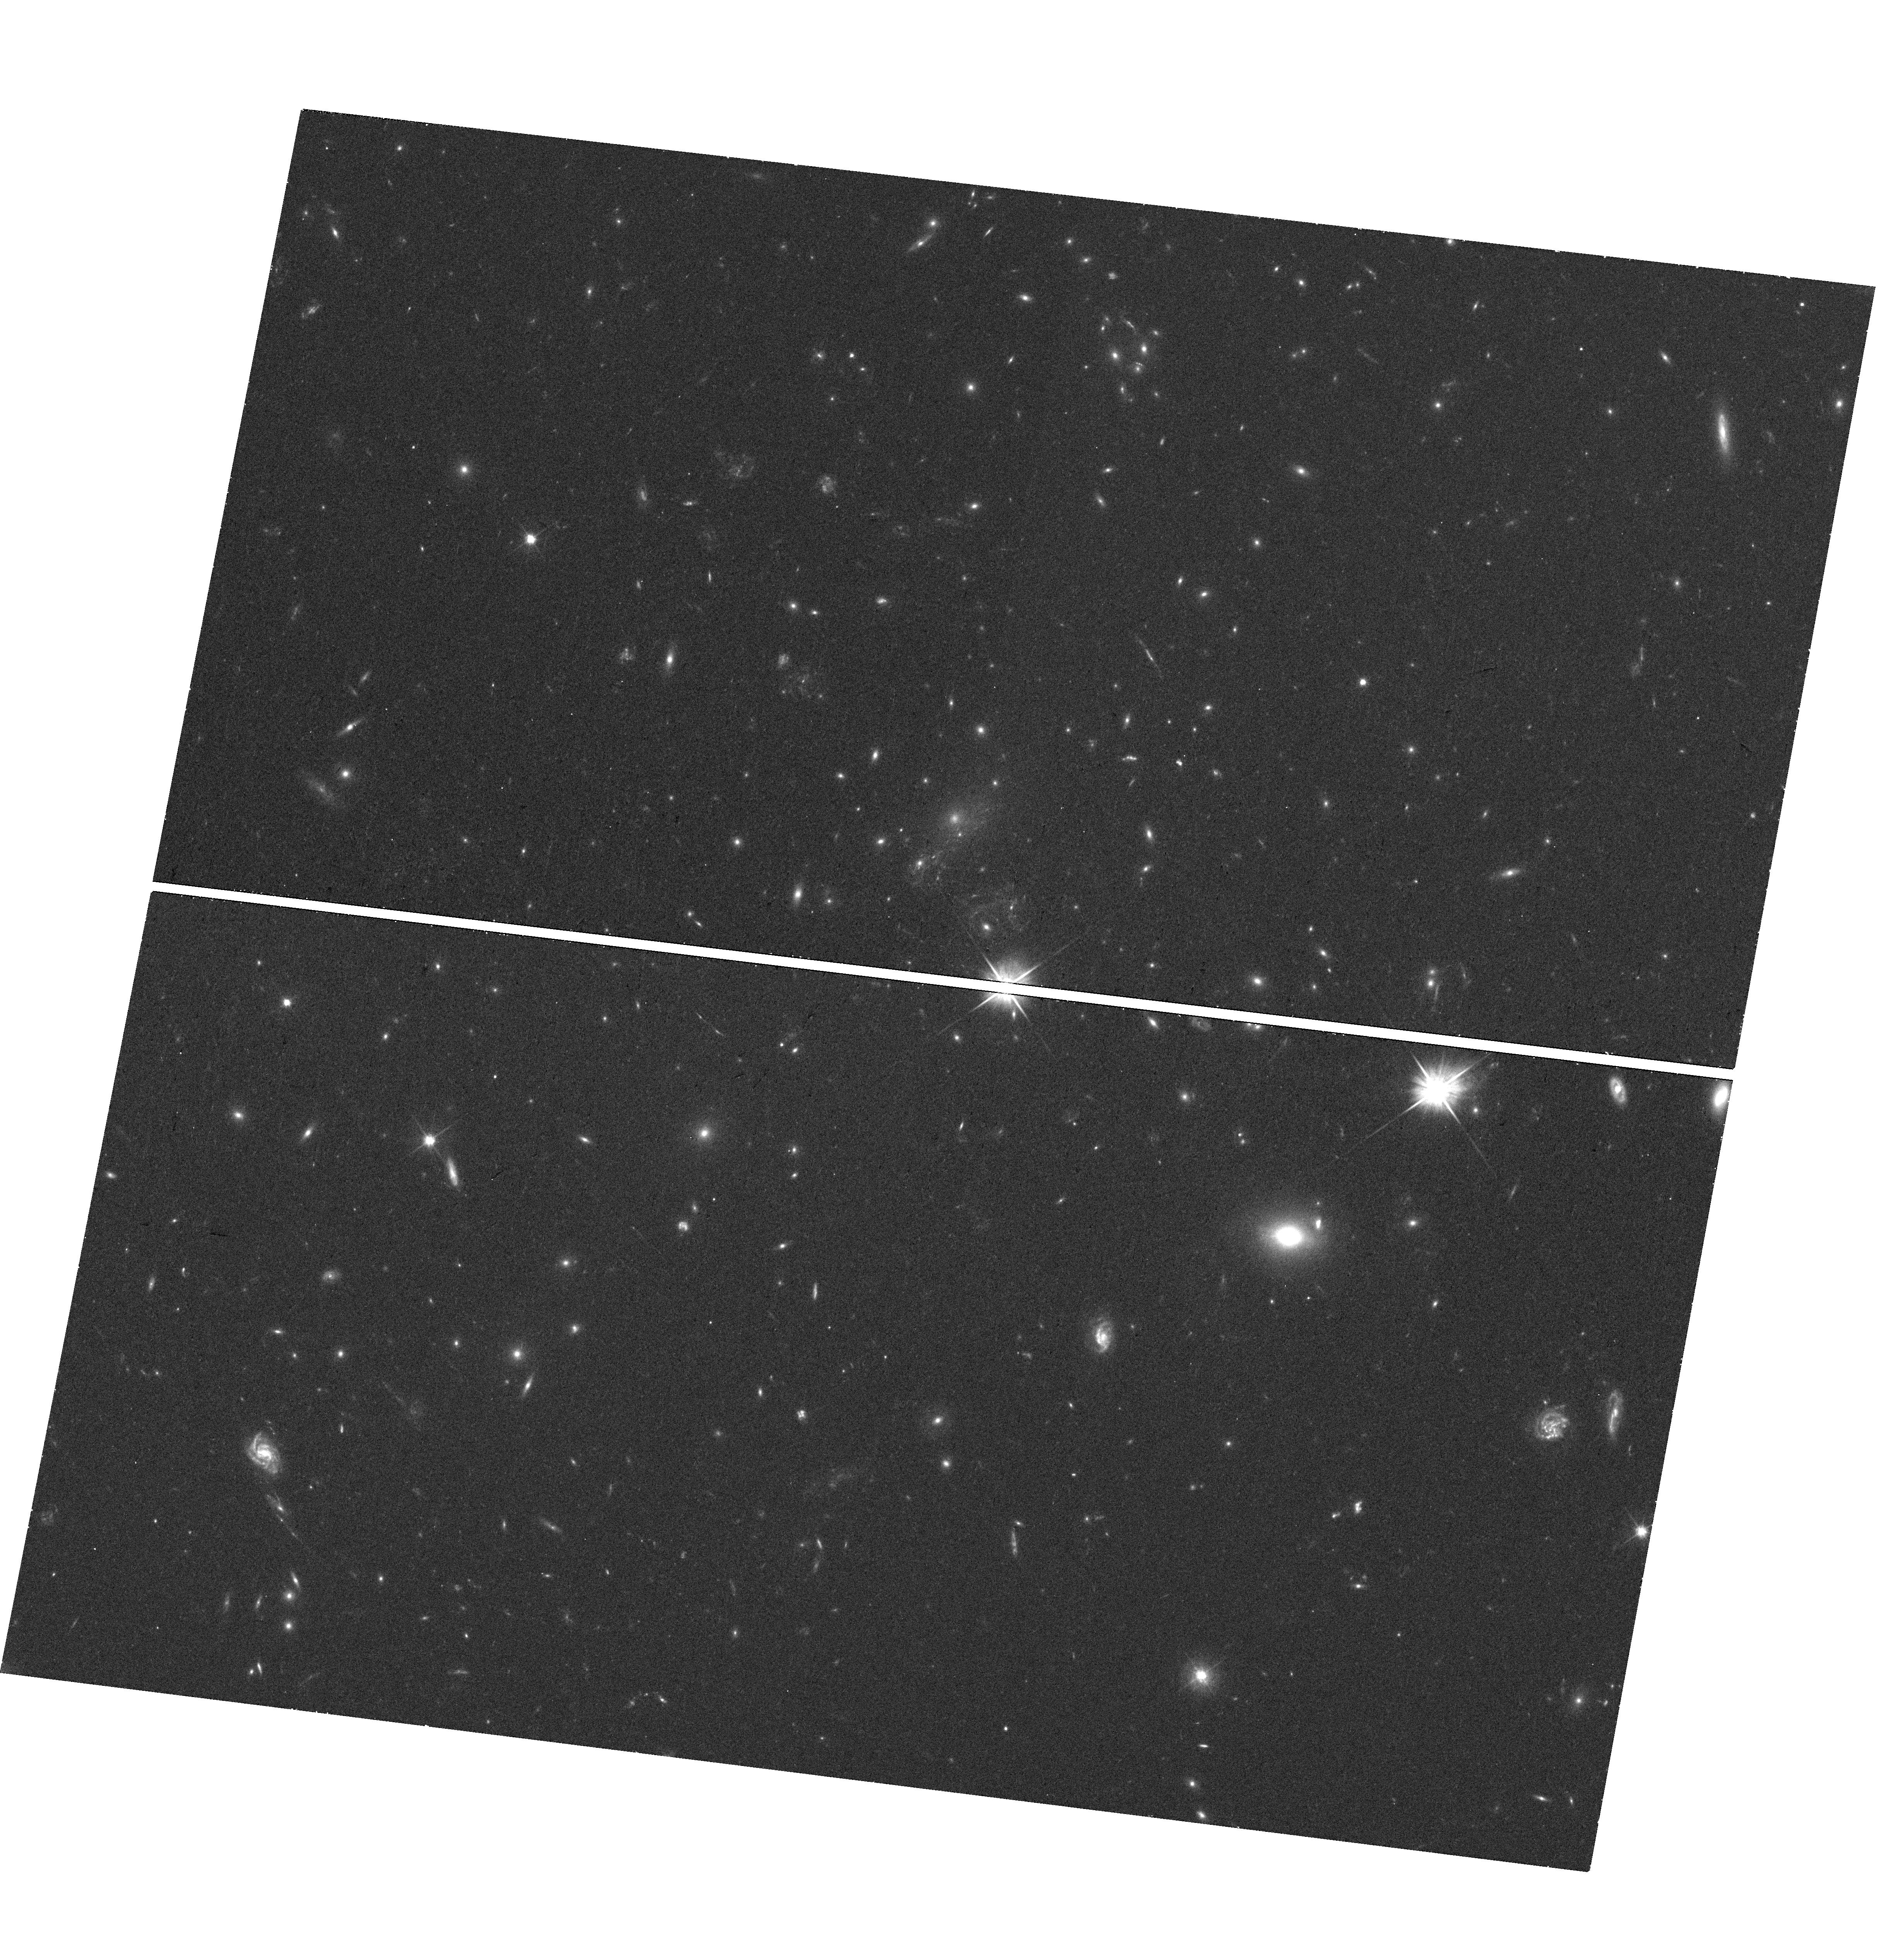
Target: POSSIBLESTARCOUNTERIMAGE
Instrument: WFC3/UVIS
Filter: F606W
Exposure: 18 min
Observation ID: hst_14922_01_wfc3_uvis_f606w_idet01

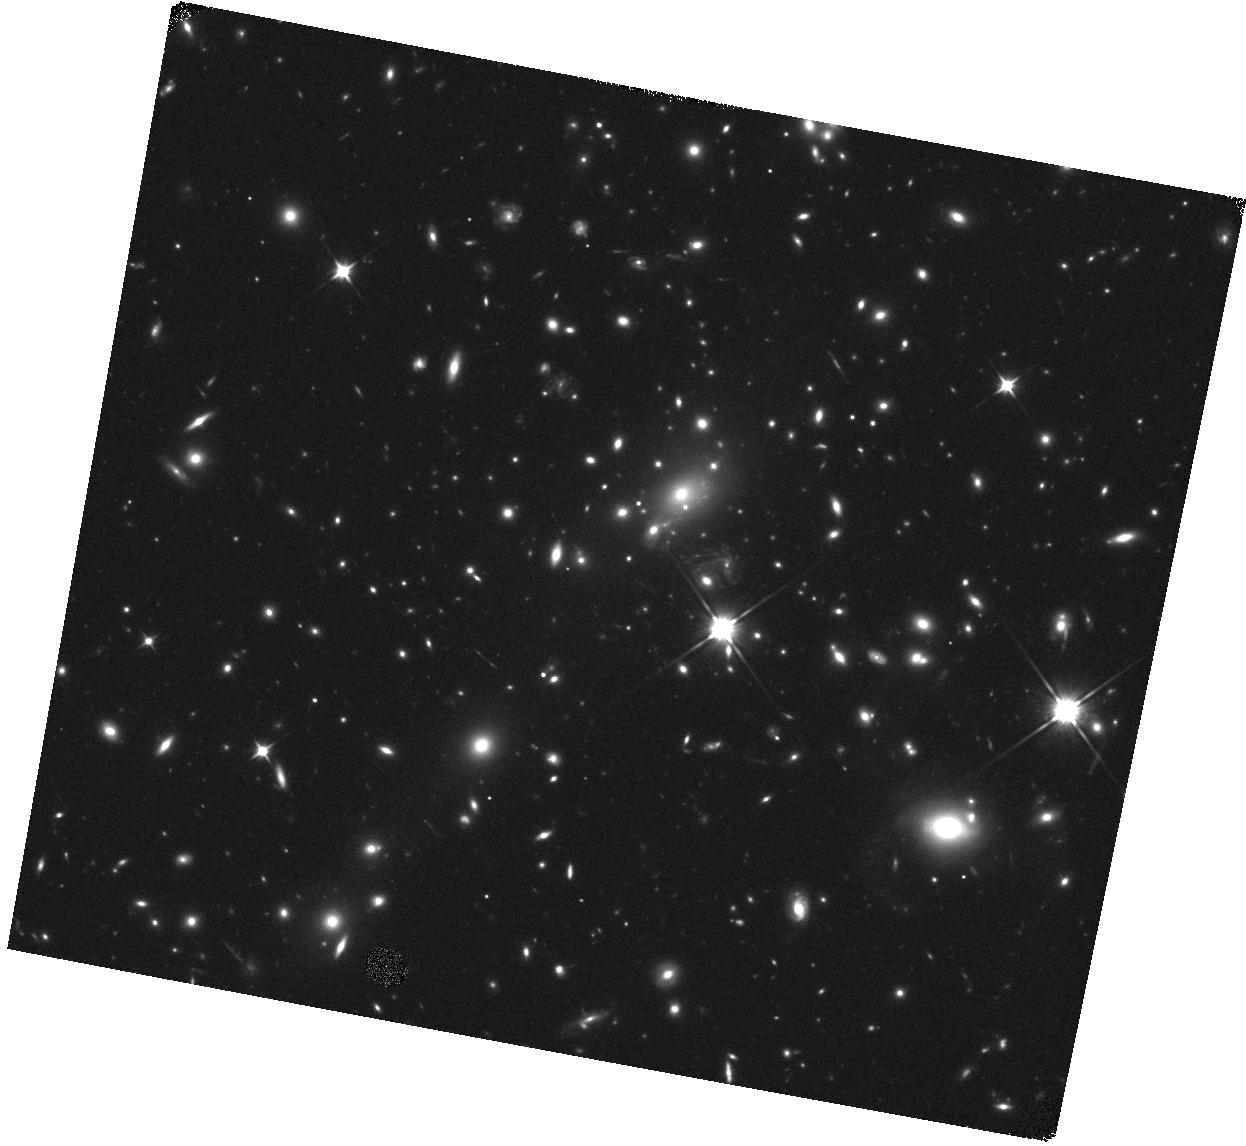
Target: POSSIBLESTARCOUNTERIMAGE
Instrument: WFC3/IR
Filter: F110W
Exposure: 18 min
Observation ID: hst_14922_01_wfc3_ir_f110w_idet01

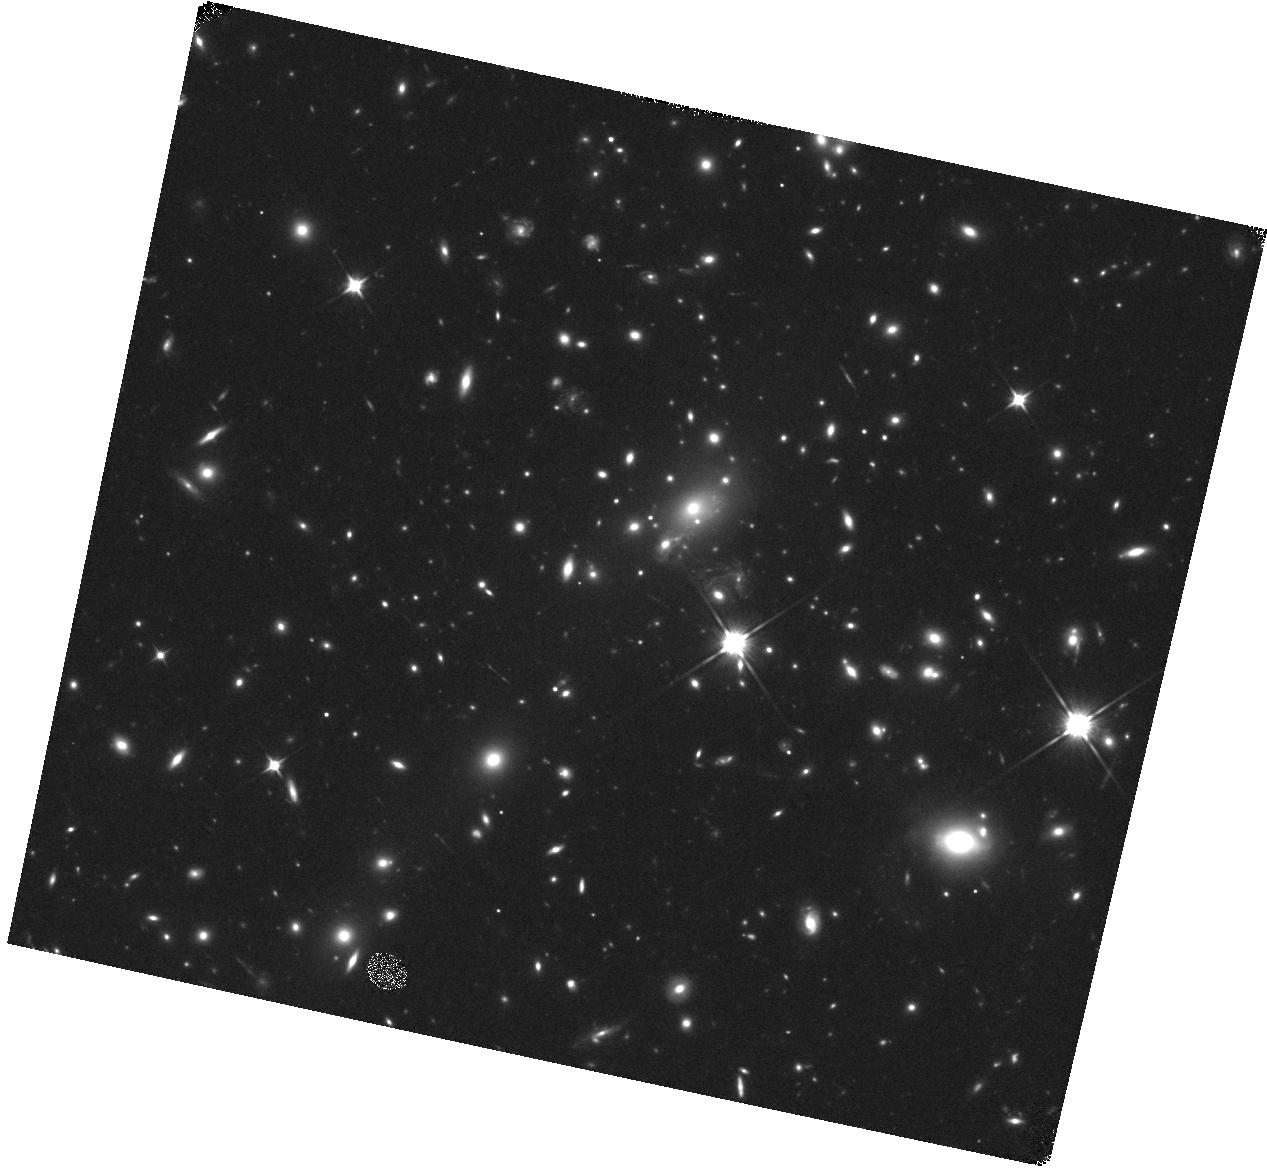
Target: POSSIBLESTARCOUNTERIMAGE
Instrument: WFC3/IR
Filter: F110W
Exposure: 18 min
Observation ID: hst_14922_04_wfc3_ir_f110w_idet04

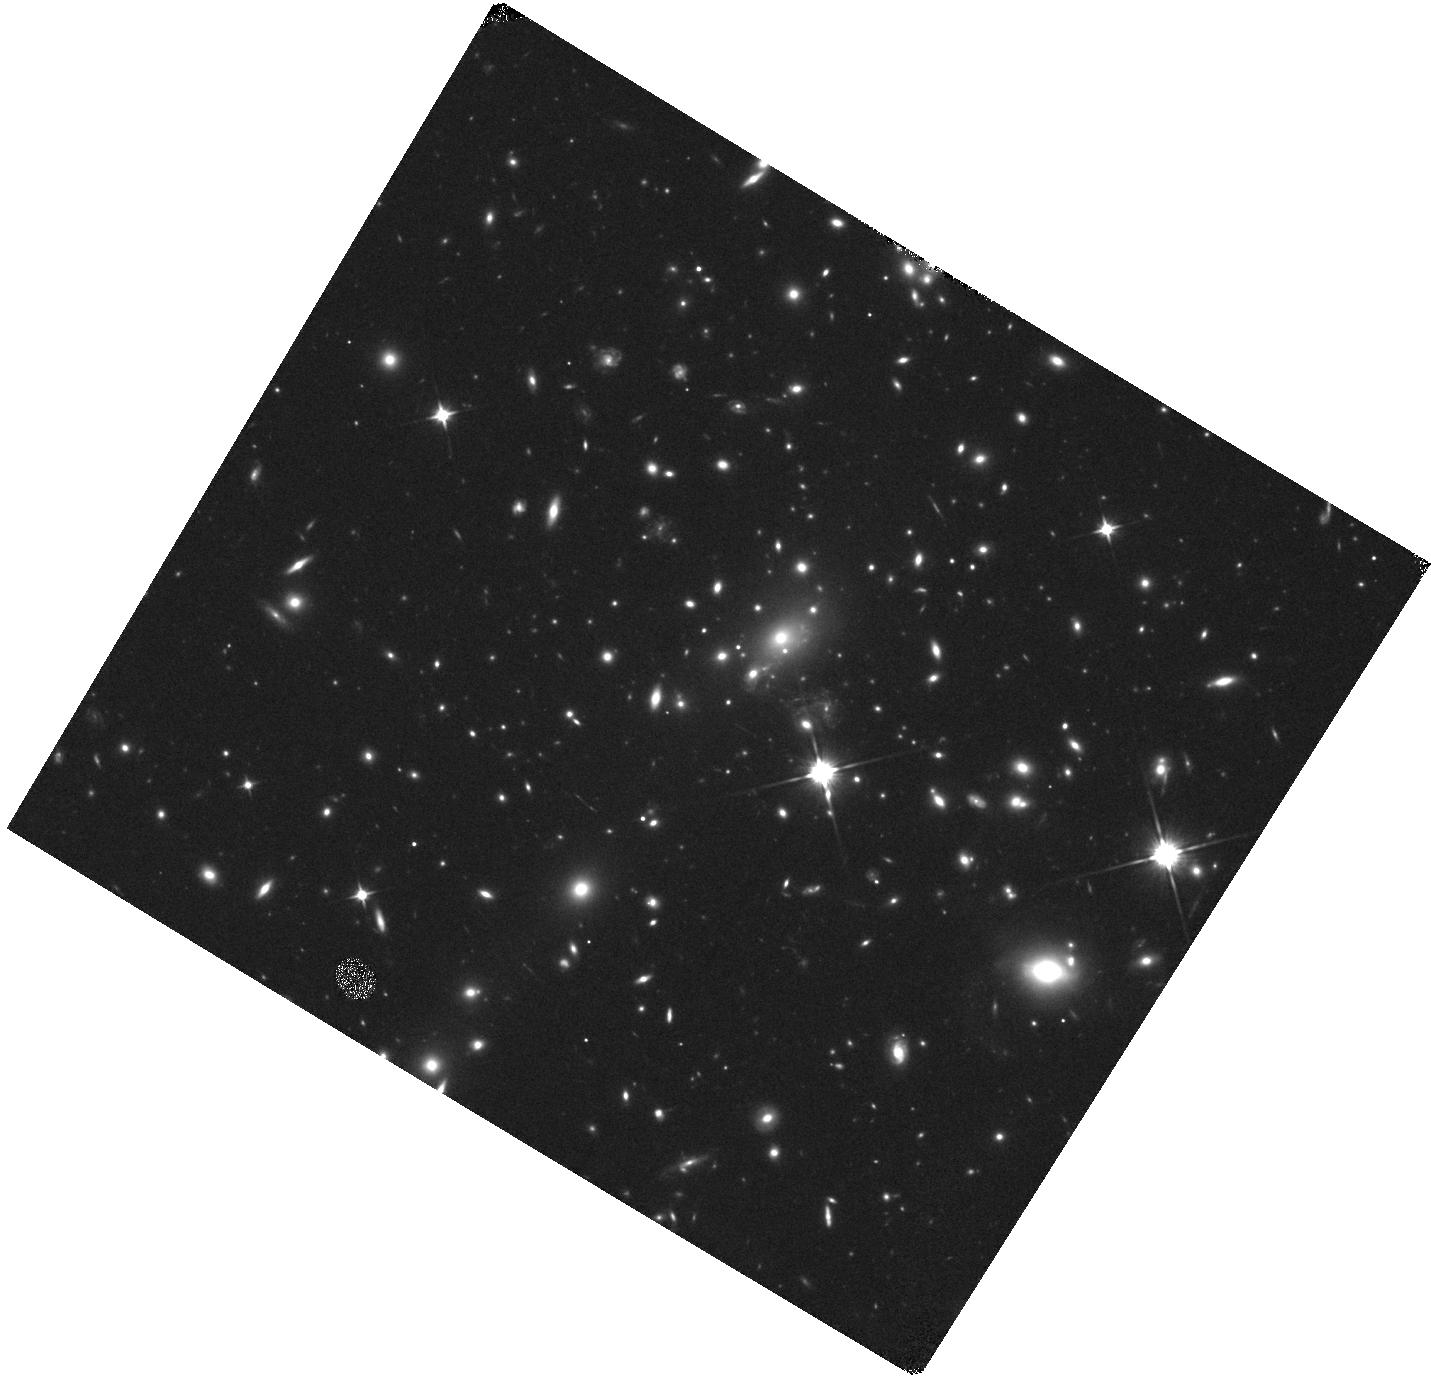
Target: POSSIBLESTARCOUNTERIMAGE
Instrument: WFC3/IR
Filter: F110W
Exposure: 18 min
Observation ID: hst_14922_05_wfc3_ir_f110w_idet05

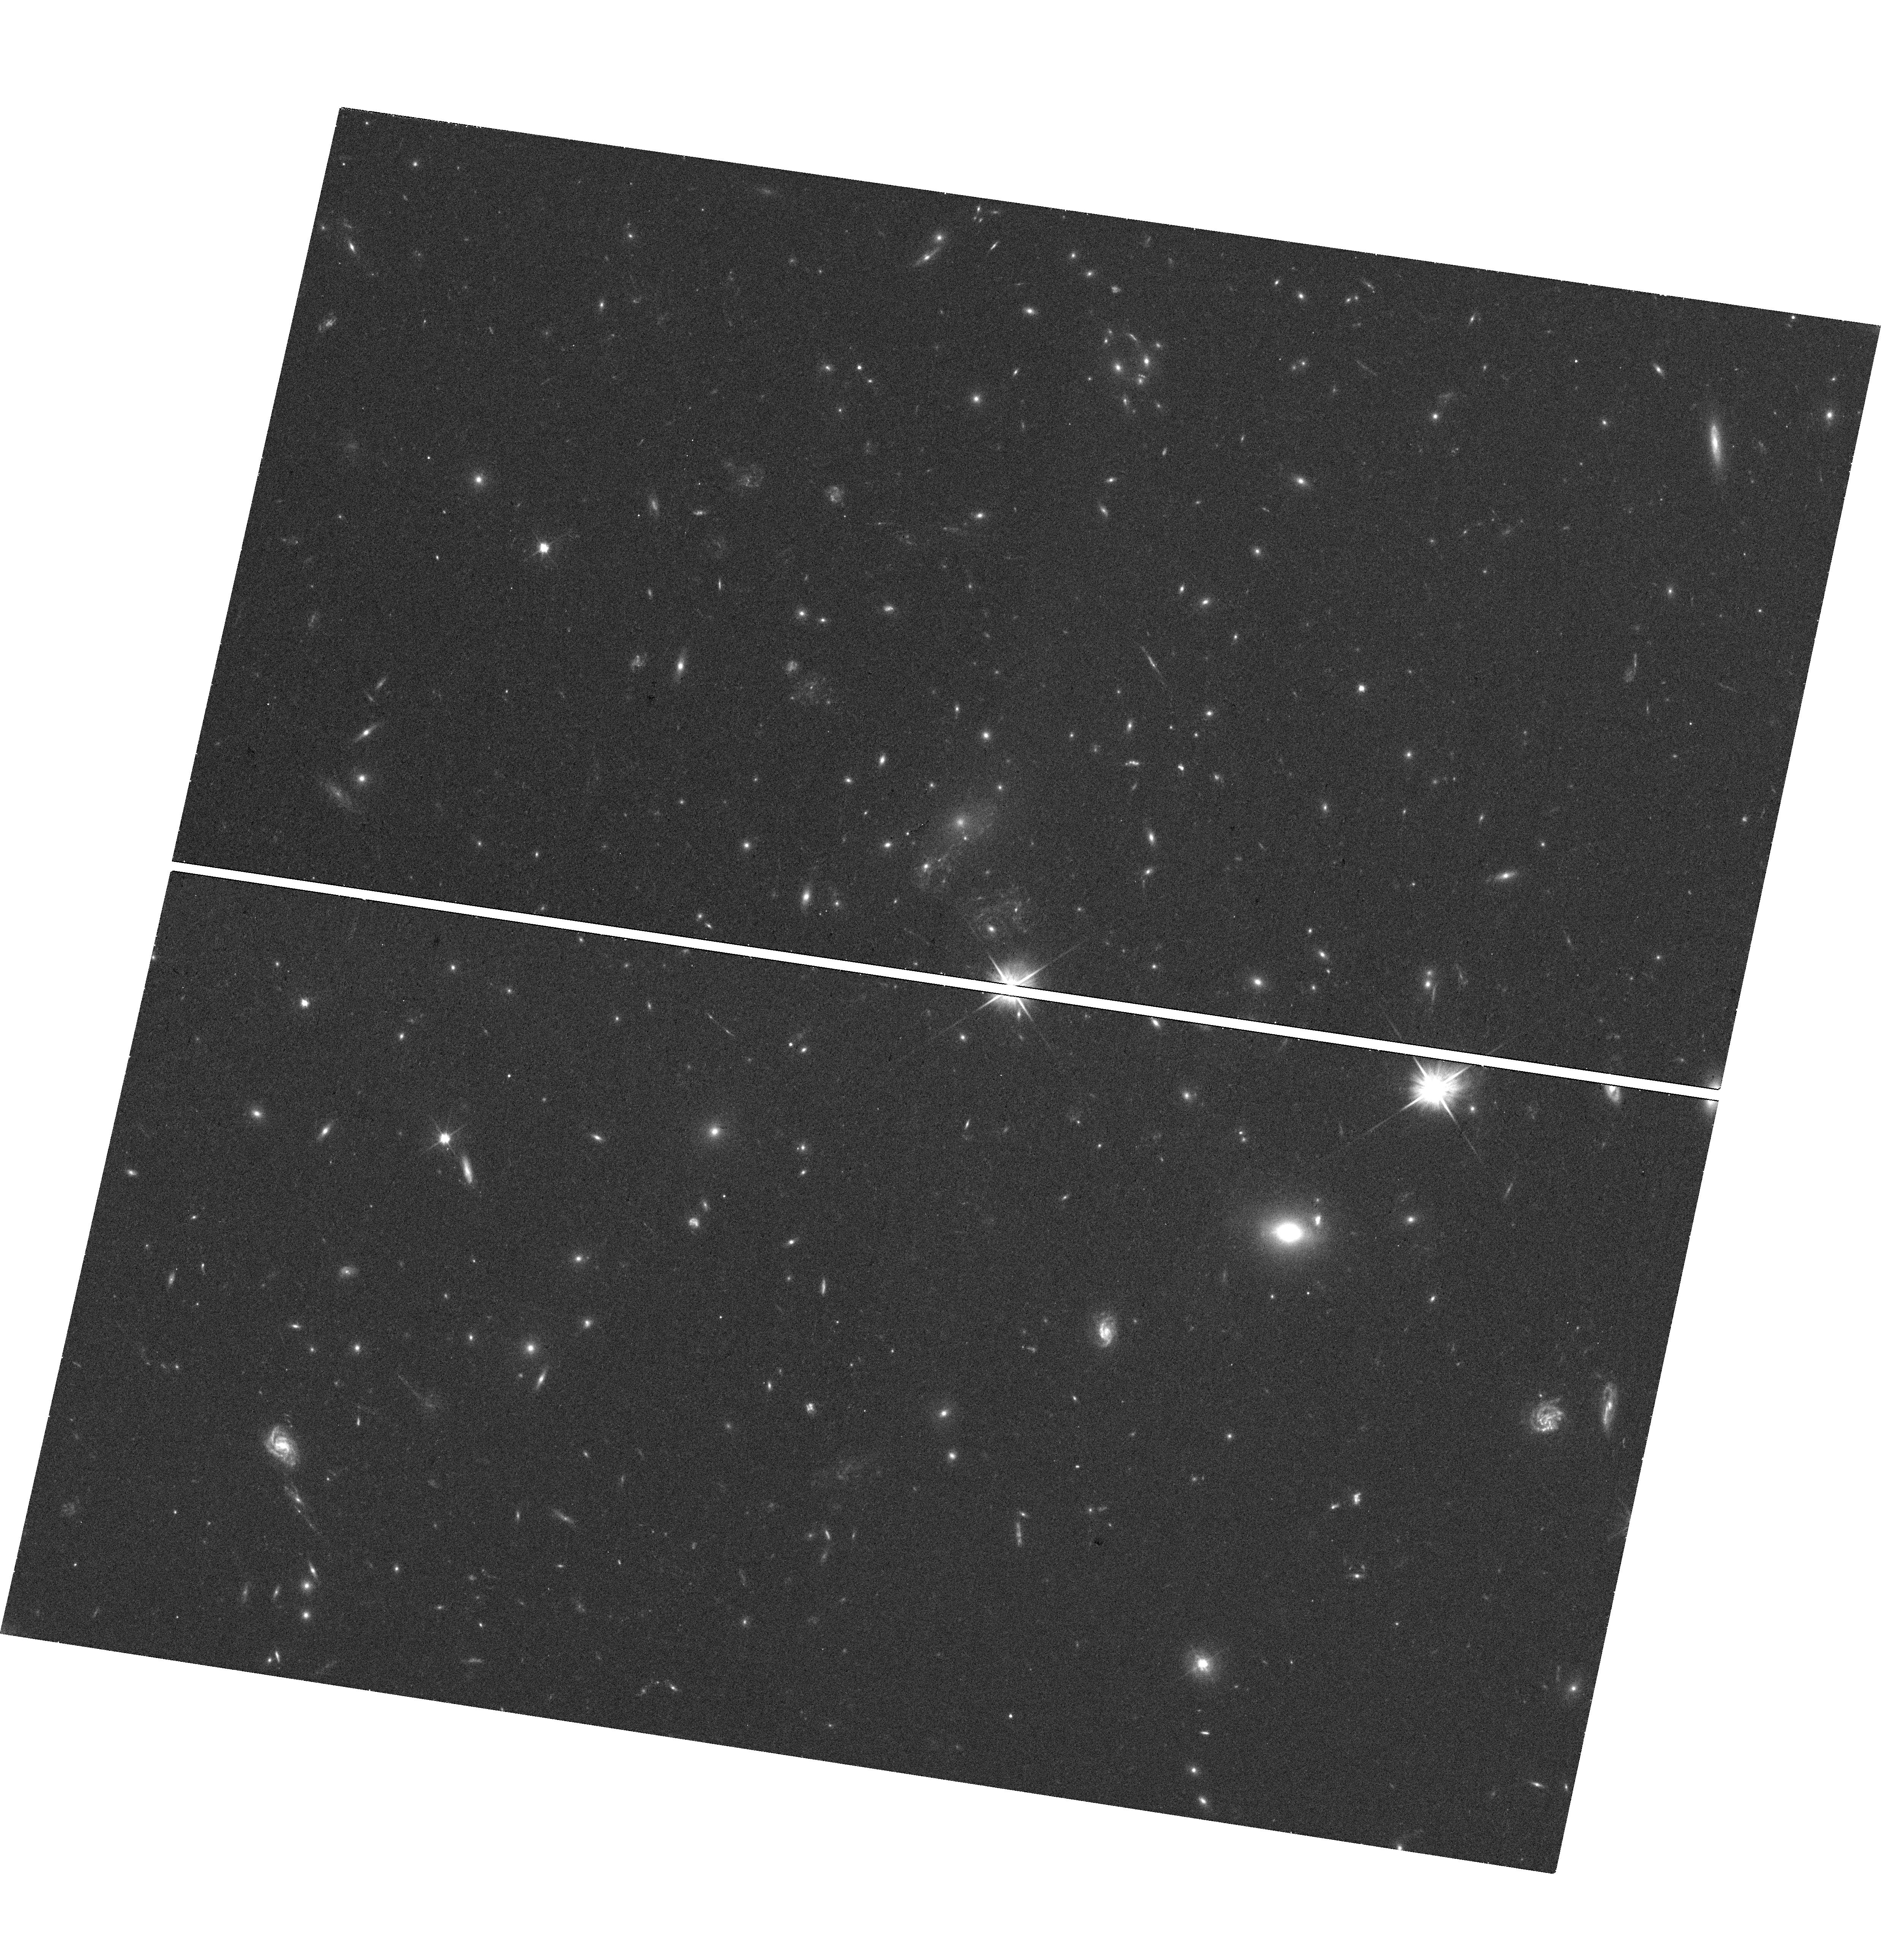
Target: POSSIBLESTARCOUNTERIMAGE
Instrument: WFC3/UVIS
Filter: F606W
Exposure: 18 min
Observation ID: hst_14922_04_wfc3_uvis_f606w_idet04

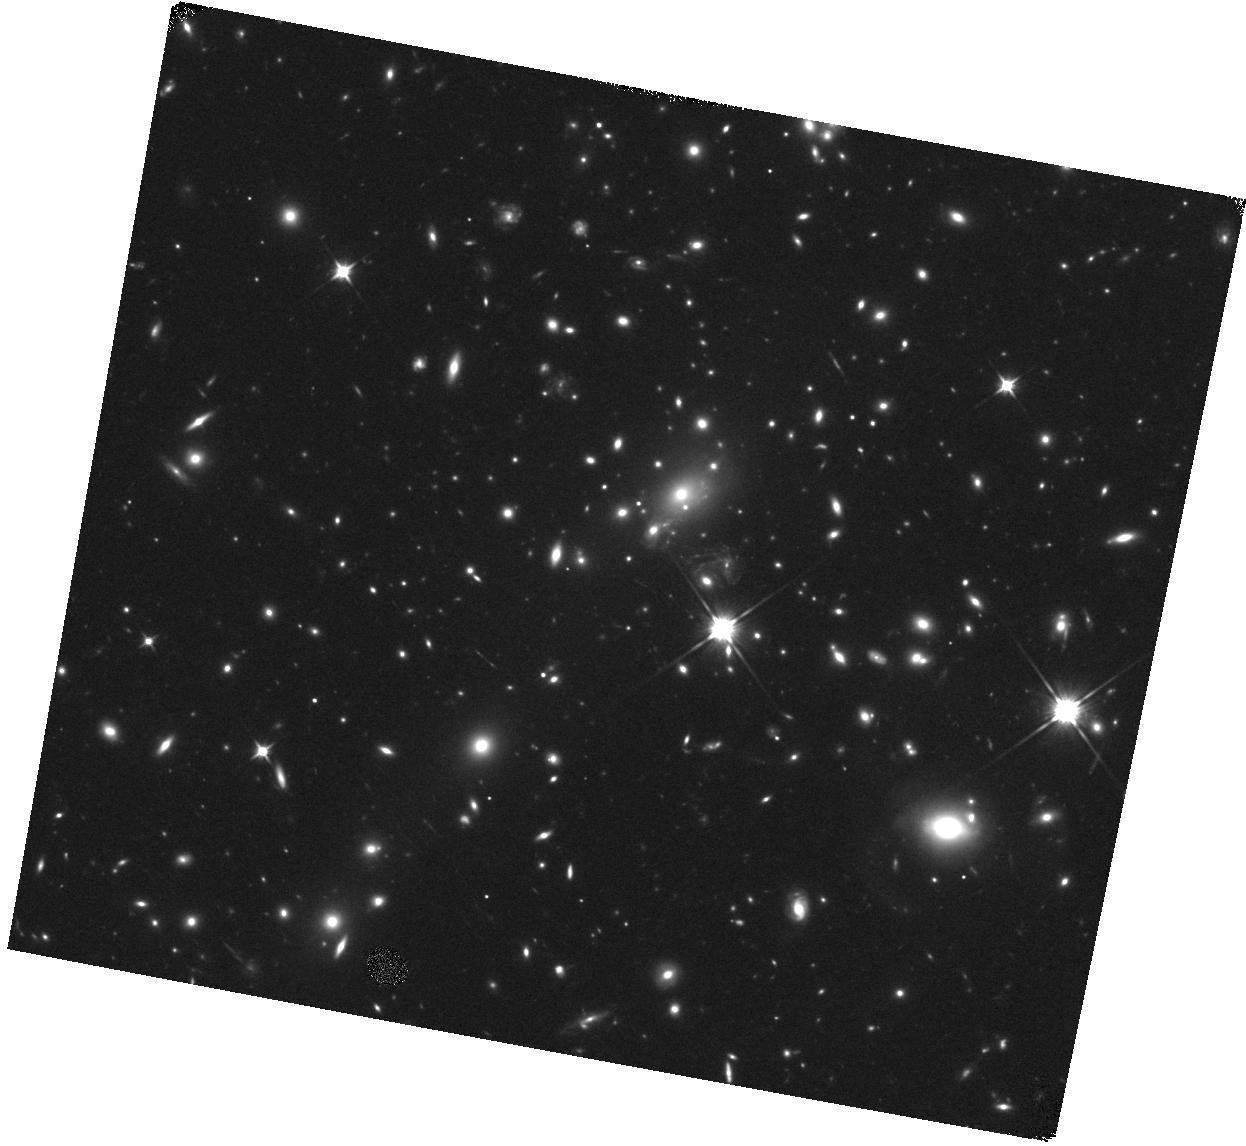
Target: POSSIBLESTARCOUNTERIMAGE
Instrument: WFC3/IR
Filter: F110W
Exposure: 18 min
Observation ID: hst_14922_02_wfc3_ir_f110w_idet02

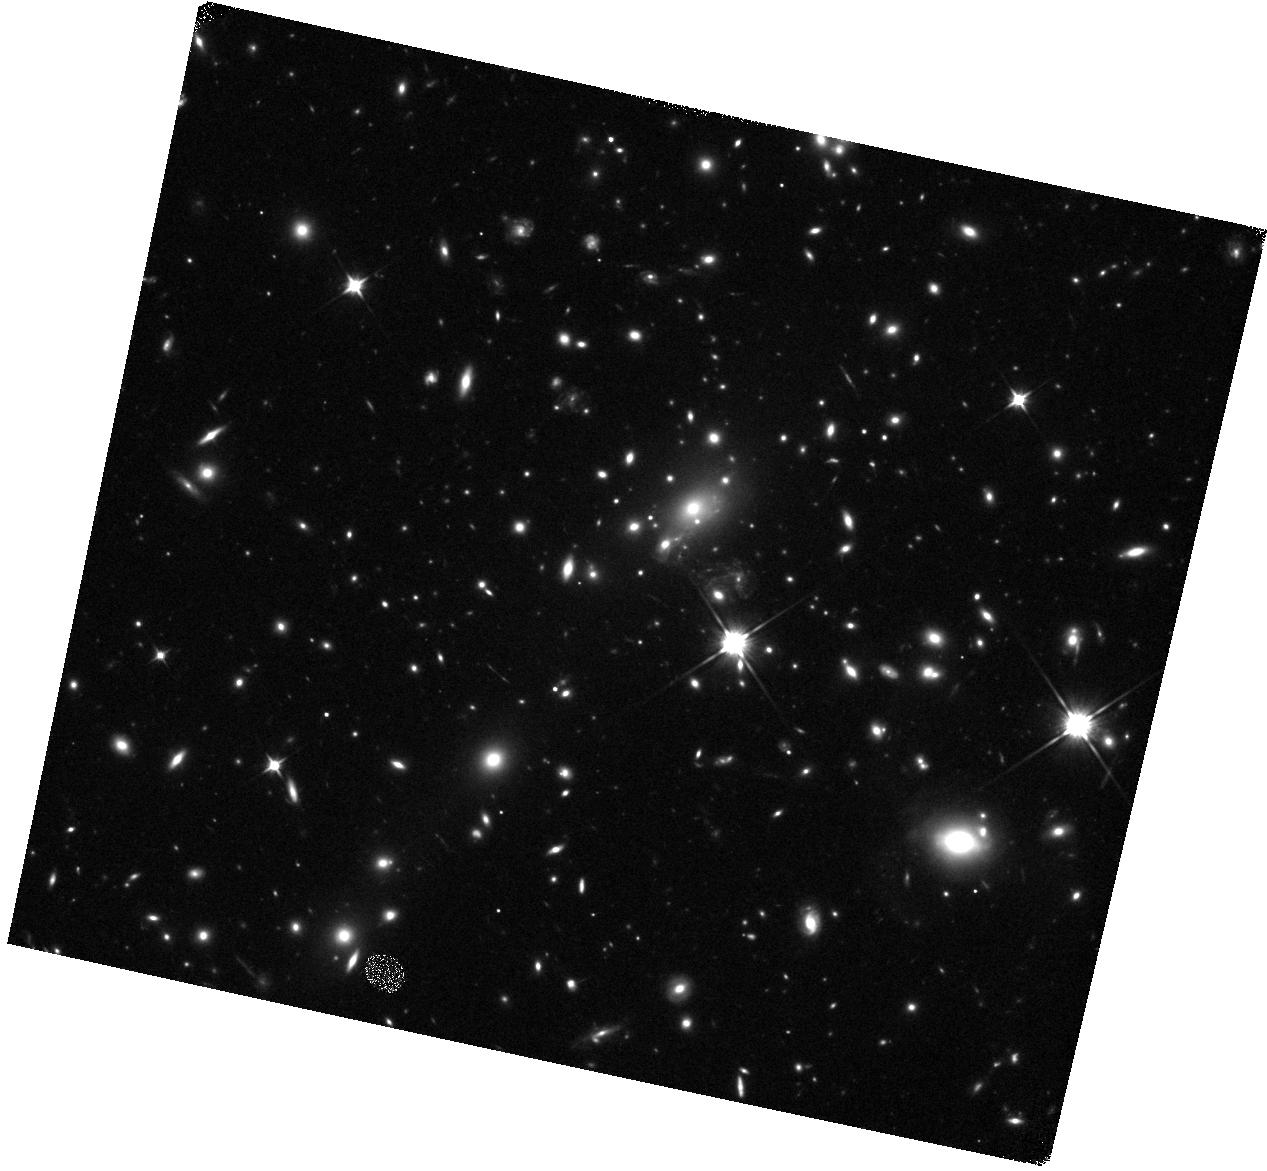
Target: POSSIBLESTARCOUNTERIMAGE
Instrument: WFC3/IR
Filter: F110W
Exposure: 18 min
Observation ID: hst_14922_03_wfc3_ir_f110w_idet03

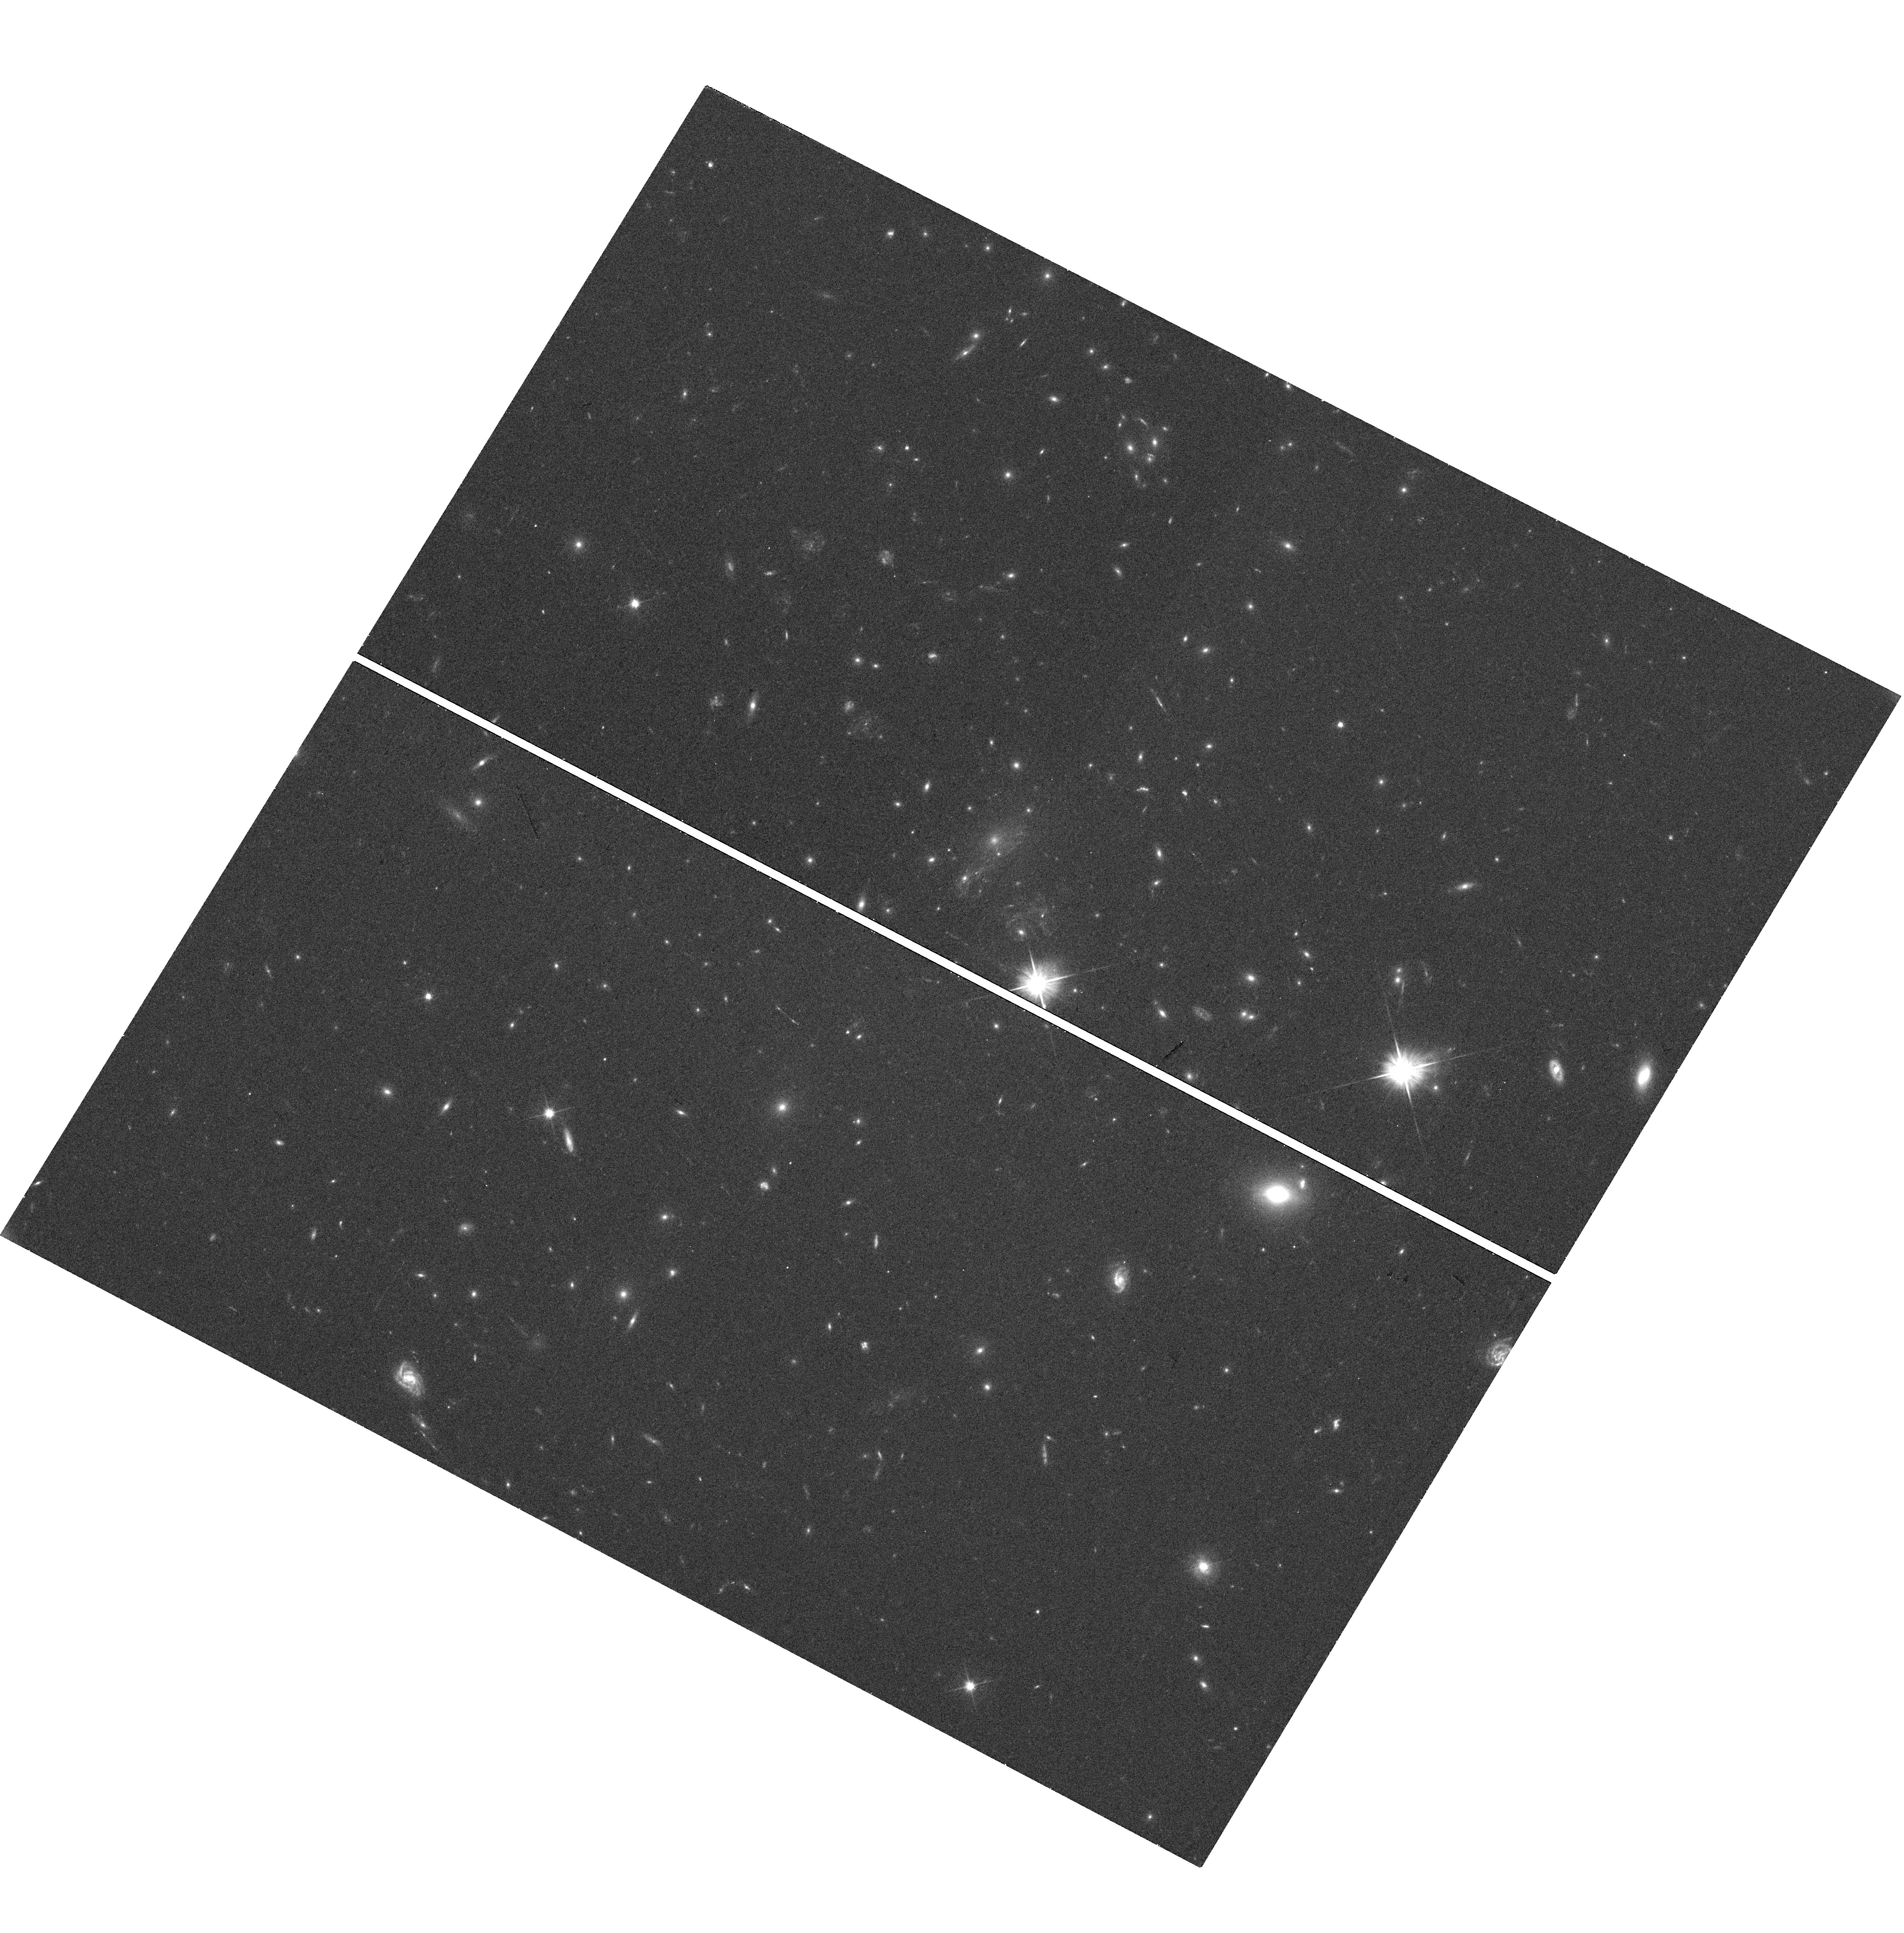
Target: POSSIBLESTARCOUNTERIMAGE
Instrument: WFC3/UVIS
Filter: F606W
Exposure: 18 min
Observation ID: hst_14922_05_wfc3_uvis_f606w_idet05

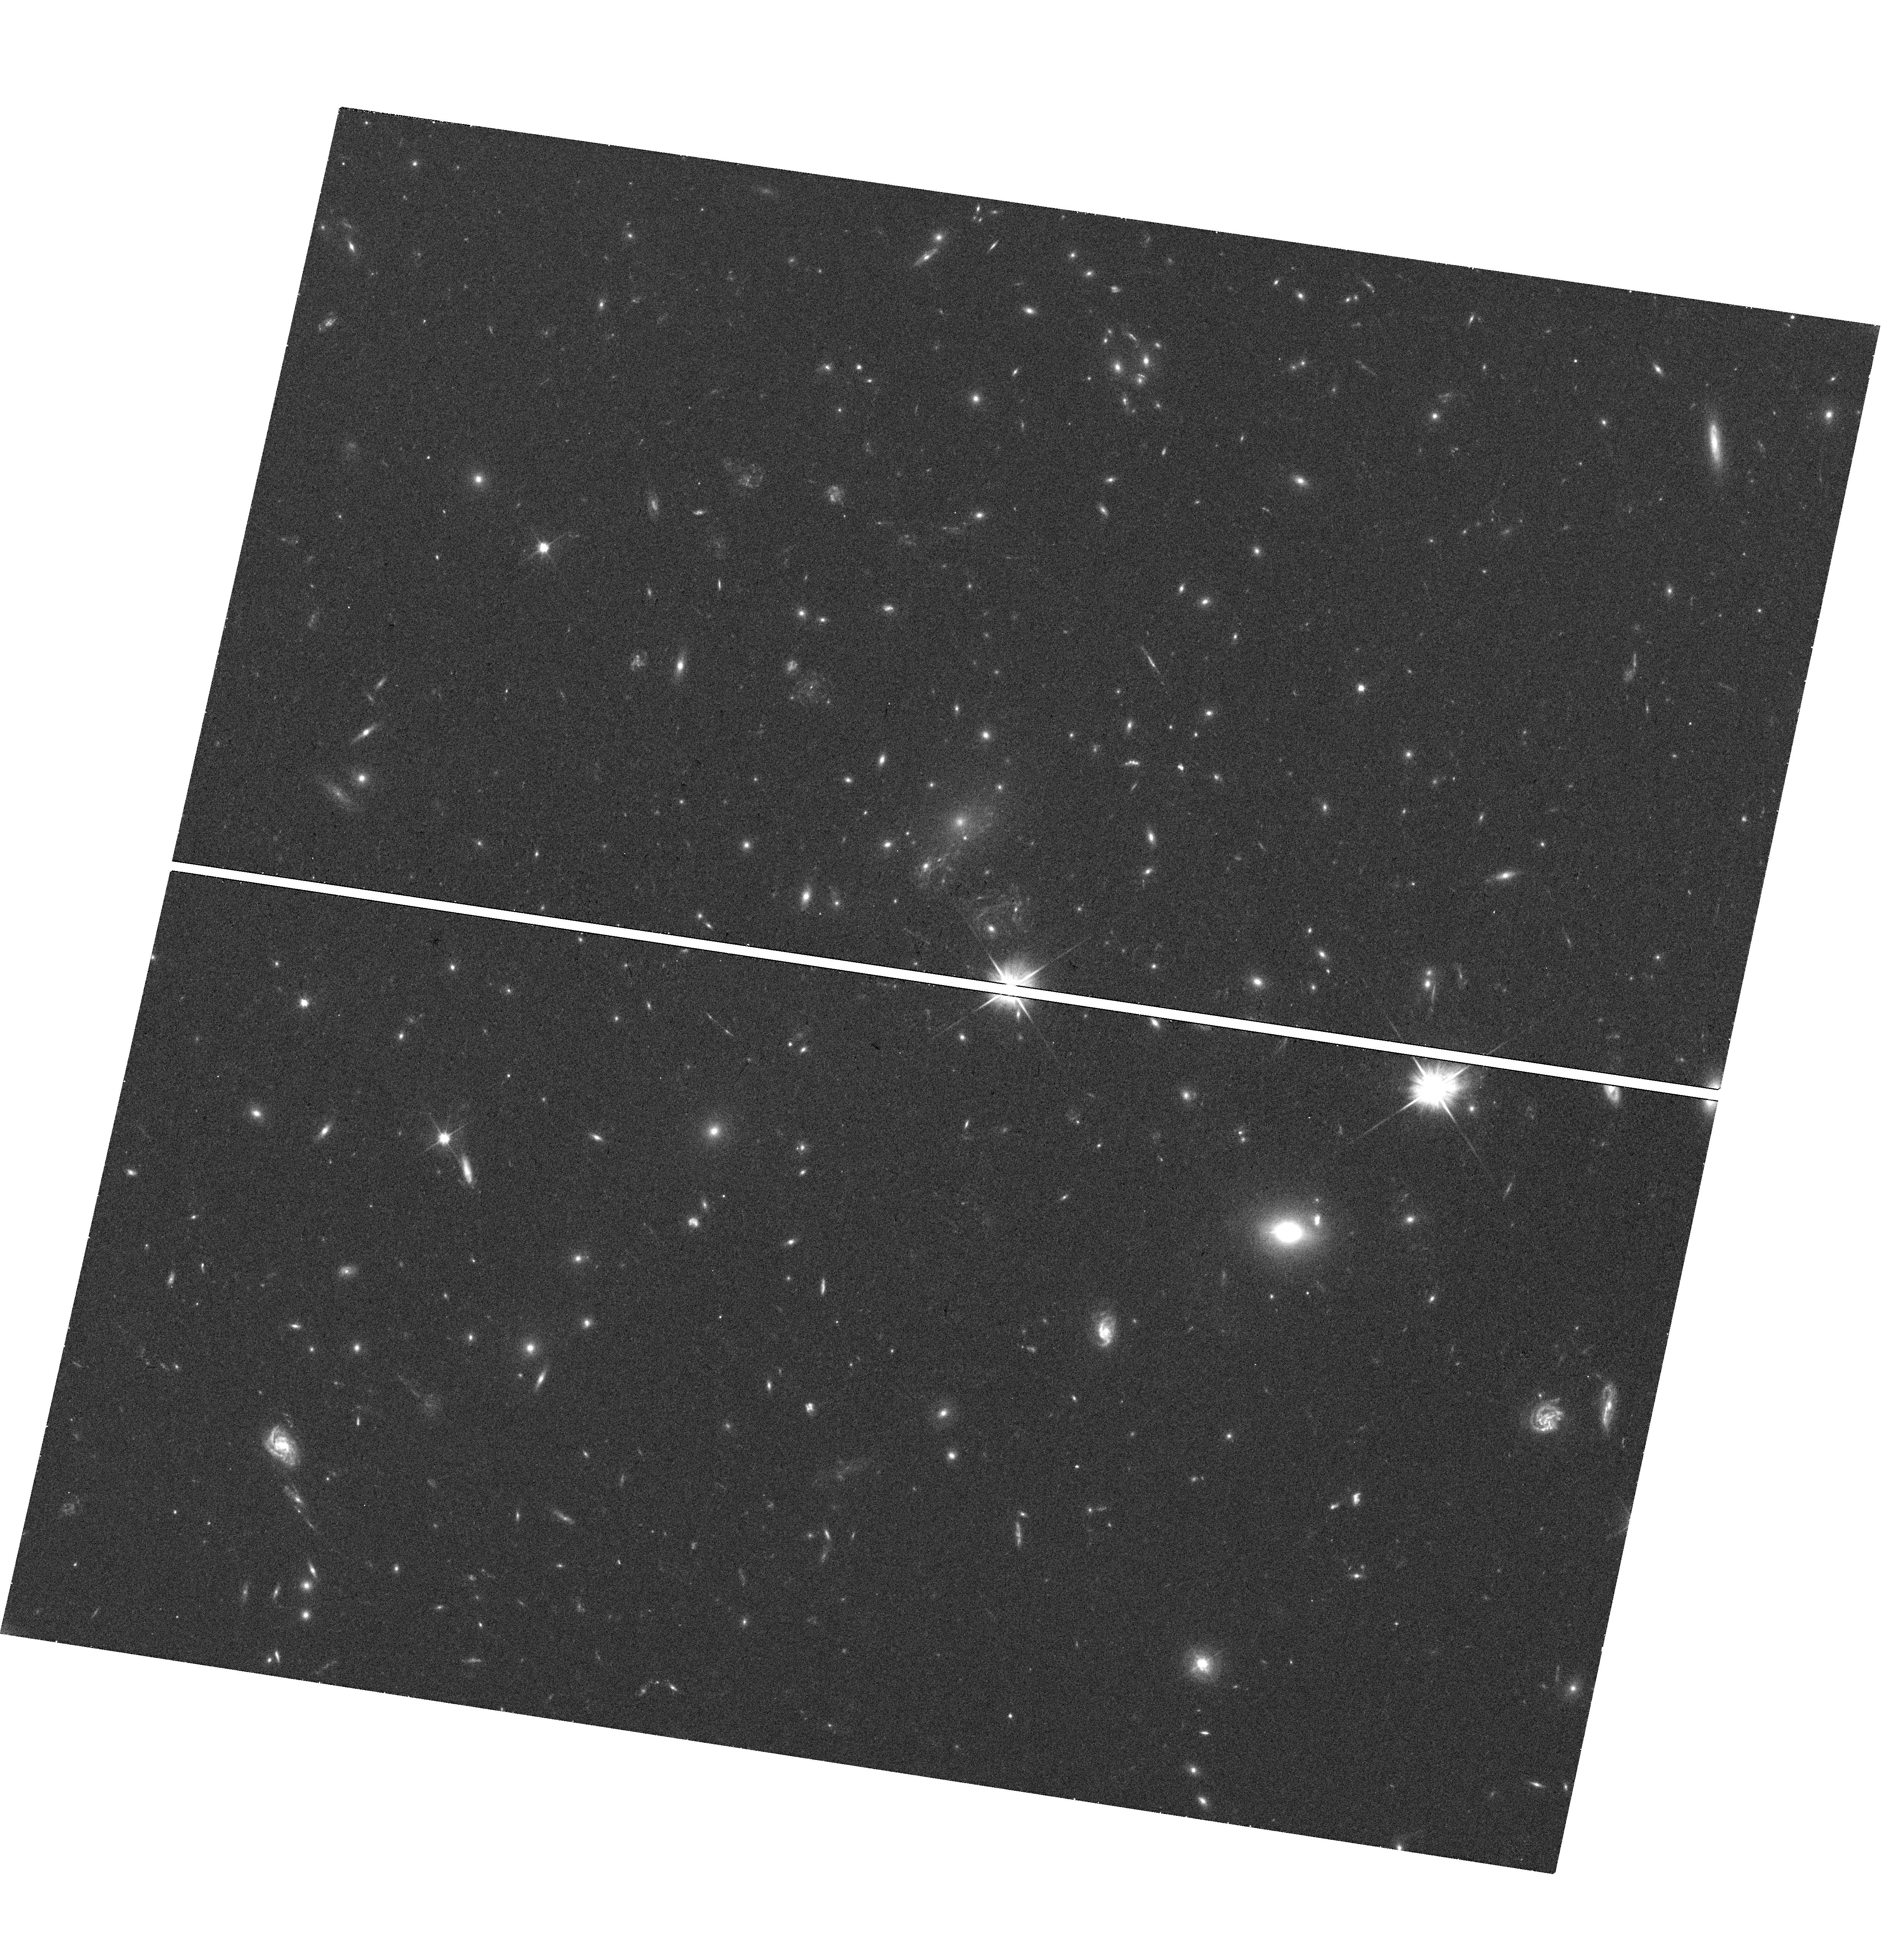
Target: POSSIBLESTARCOUNTERIMAGE
Instrument: WFC3/UVIS
Filter: F606W
Exposure: 18 min
Observation ID: hst_14922_03_wfc3_uvis_f606w_idet03

Probing the Nature of Dark Matter with Individual Stars Highly Magnified by a Galaxy Cluster (PI: Kelly, Patrick)

A star highly magnified by a galaxy cluster should provide a powerful new tool for probing the composition of dark matter. We discovered the first-known such star (named ''Icarus'') close to the critical curve of the MACS J1149 galaxy cluster in April 2016. The star's spectral energy distribution (SED) shows no change over the last several years, including during its rise to peak brightness in May 2016. The SED is consistent with that of a mid-to-late B-type star at the redshift z=1.49 of the background lensed galaxy, and our models suggest that the star became temporarily magnified by a factor of at least ~2000 at peak. While continuing to monitor the field, we discovered a new, entirely unexpected source (dubbed ''Chucky'') with very high significance ~0.26 arcseconds away from Icarus on October 30, 2016. If Chucky is a counterimage of Icarus, a population of massive objects (>20 solar masses) may be needed to hide it during the ~12 years while the field has been observed. When a follow-up program was able to observe the field to measure its SED, Chucky had faded. However, in a subsequent visit, we detected an additional potential ~4-sigma source (''Perdix'') offset from both Icarus and Chucky. If we continue to detect transients at large offsets, dark matter corresponding to an ultra-light scalar field (Hui et al. 2016) may be required to account for the rate of such events. An ultra-light scalar field would be granular instead of smoothly distributed, leading to microlensing events with large angular separations. The observations of the field, at an optimal cadence for finding microlensing events, will be able to identify distinct stars from their Balmer jumps.